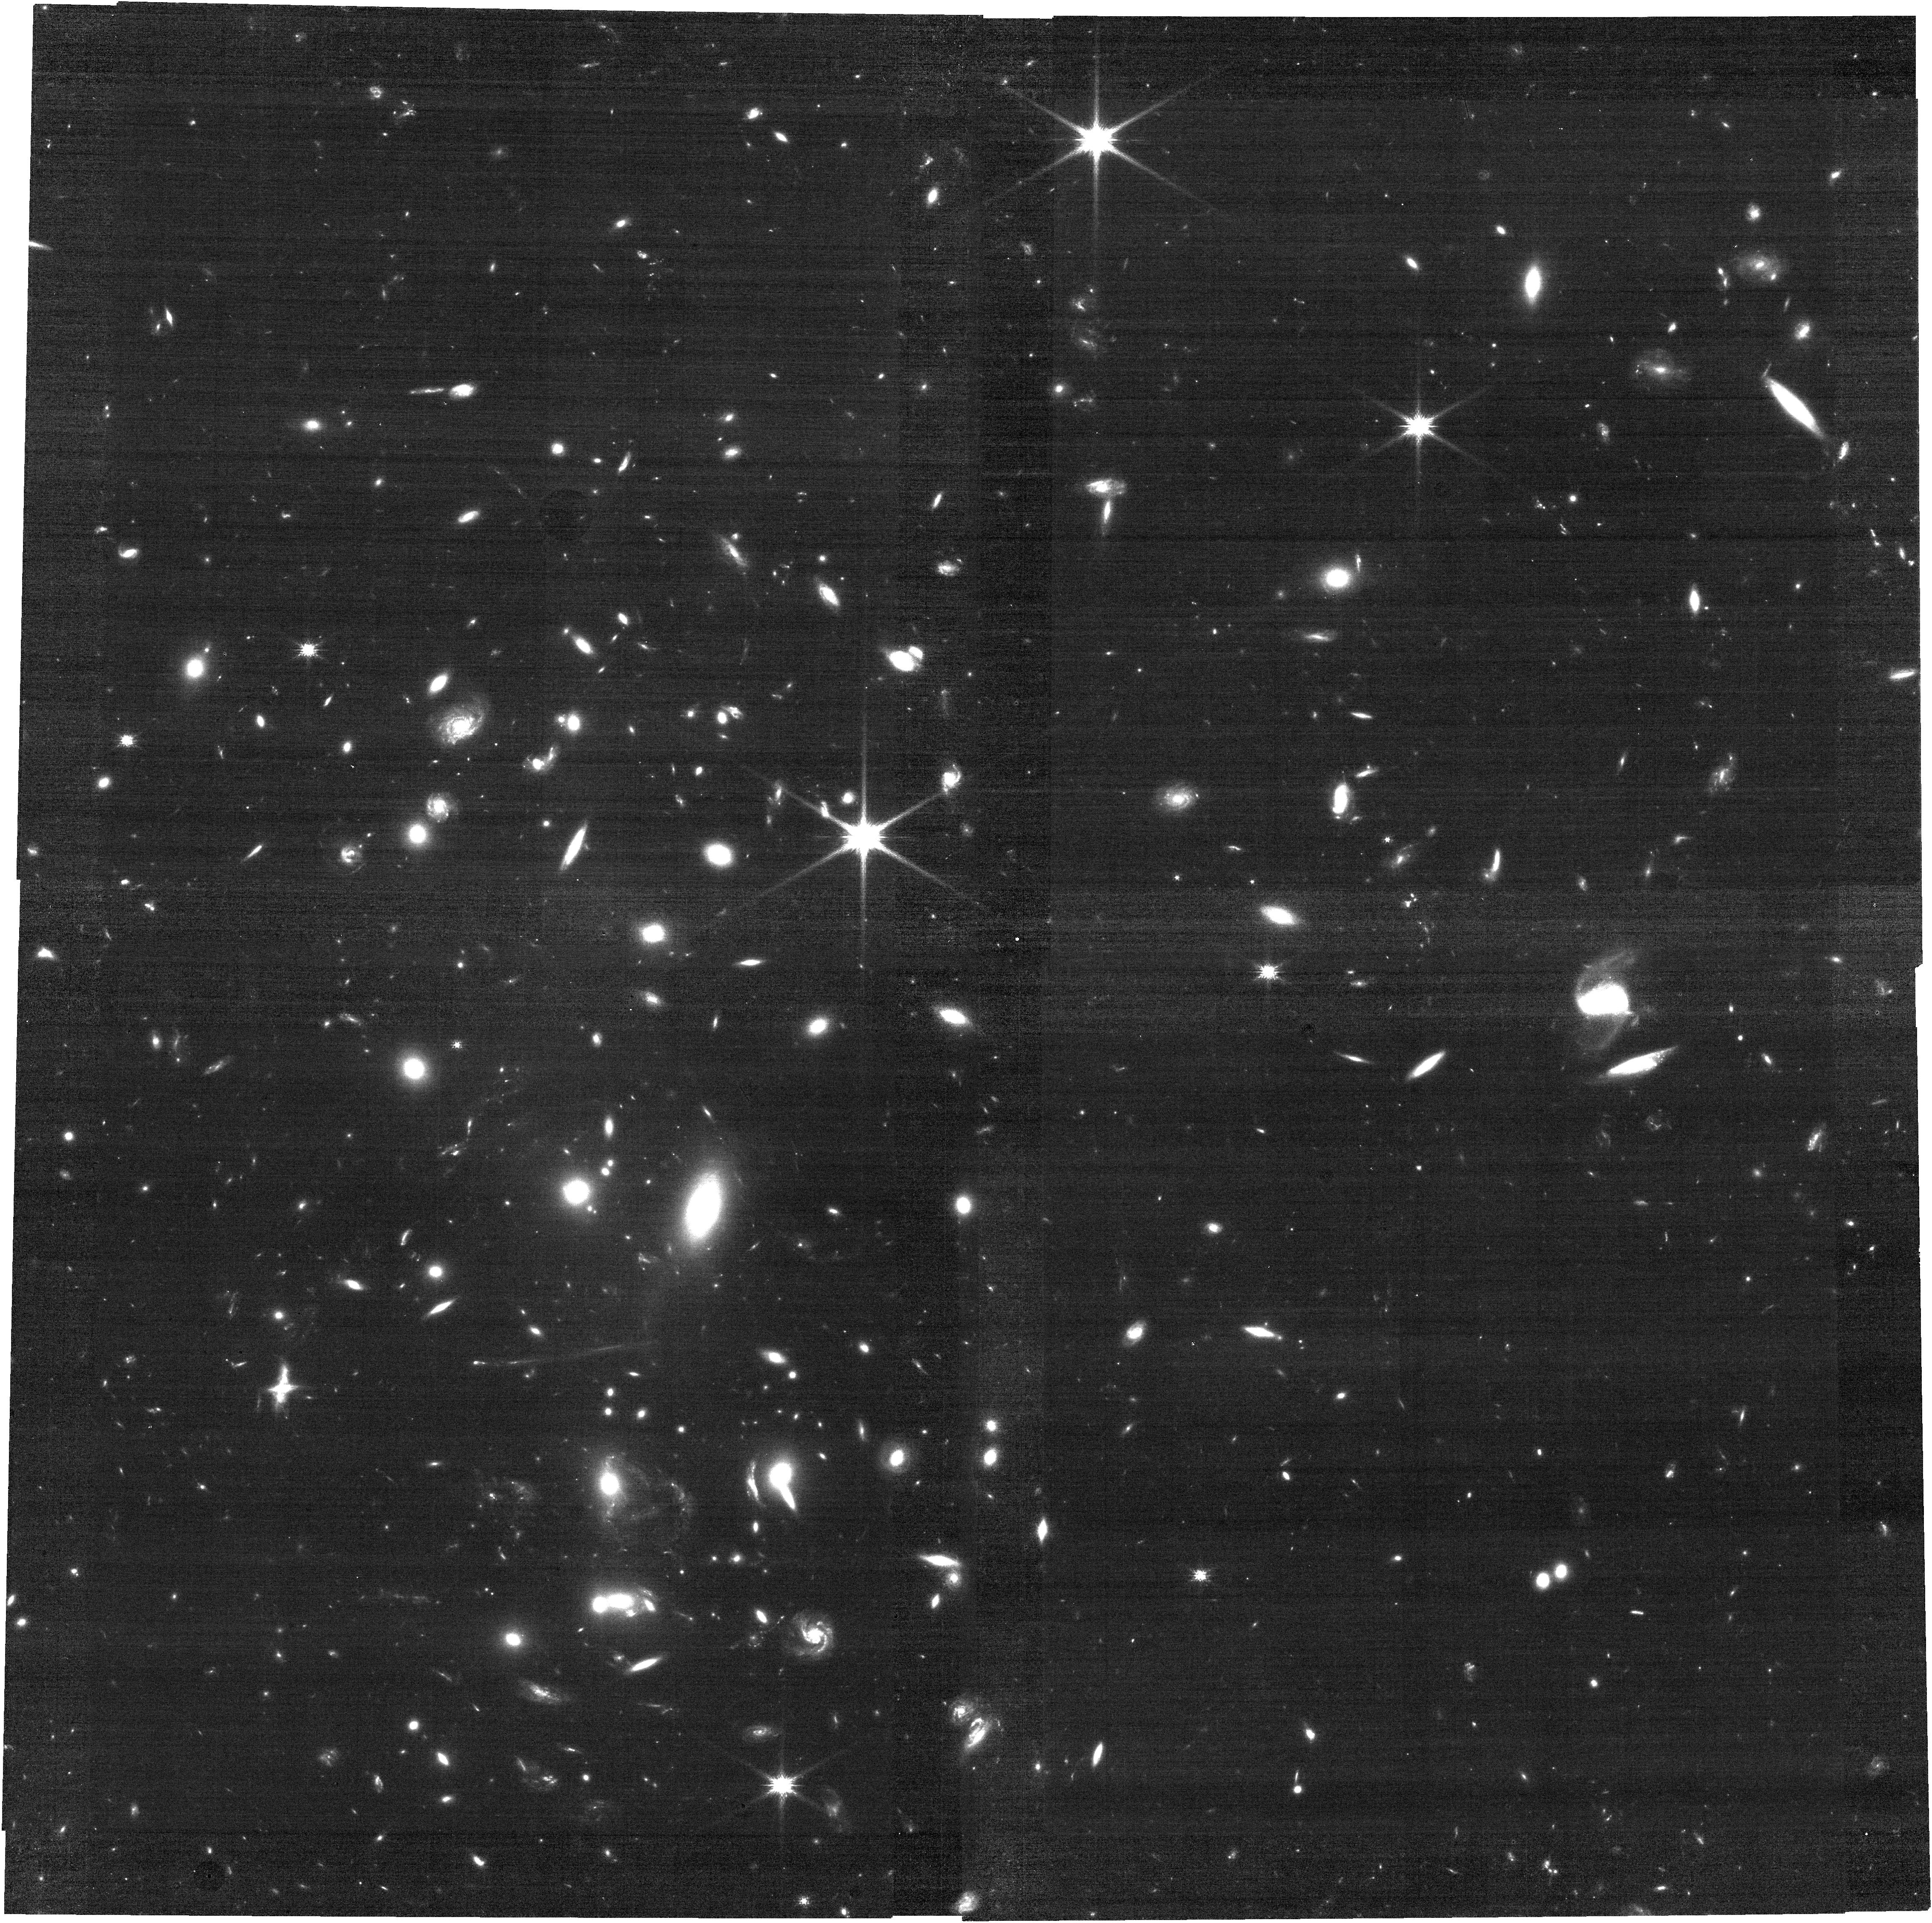
Target: PJ0846
Instrument: NIRCAM
Filter: F115W
Exposure: 31 min
Observation ID: jw06782-o001_t001_nircam_clear-f115w

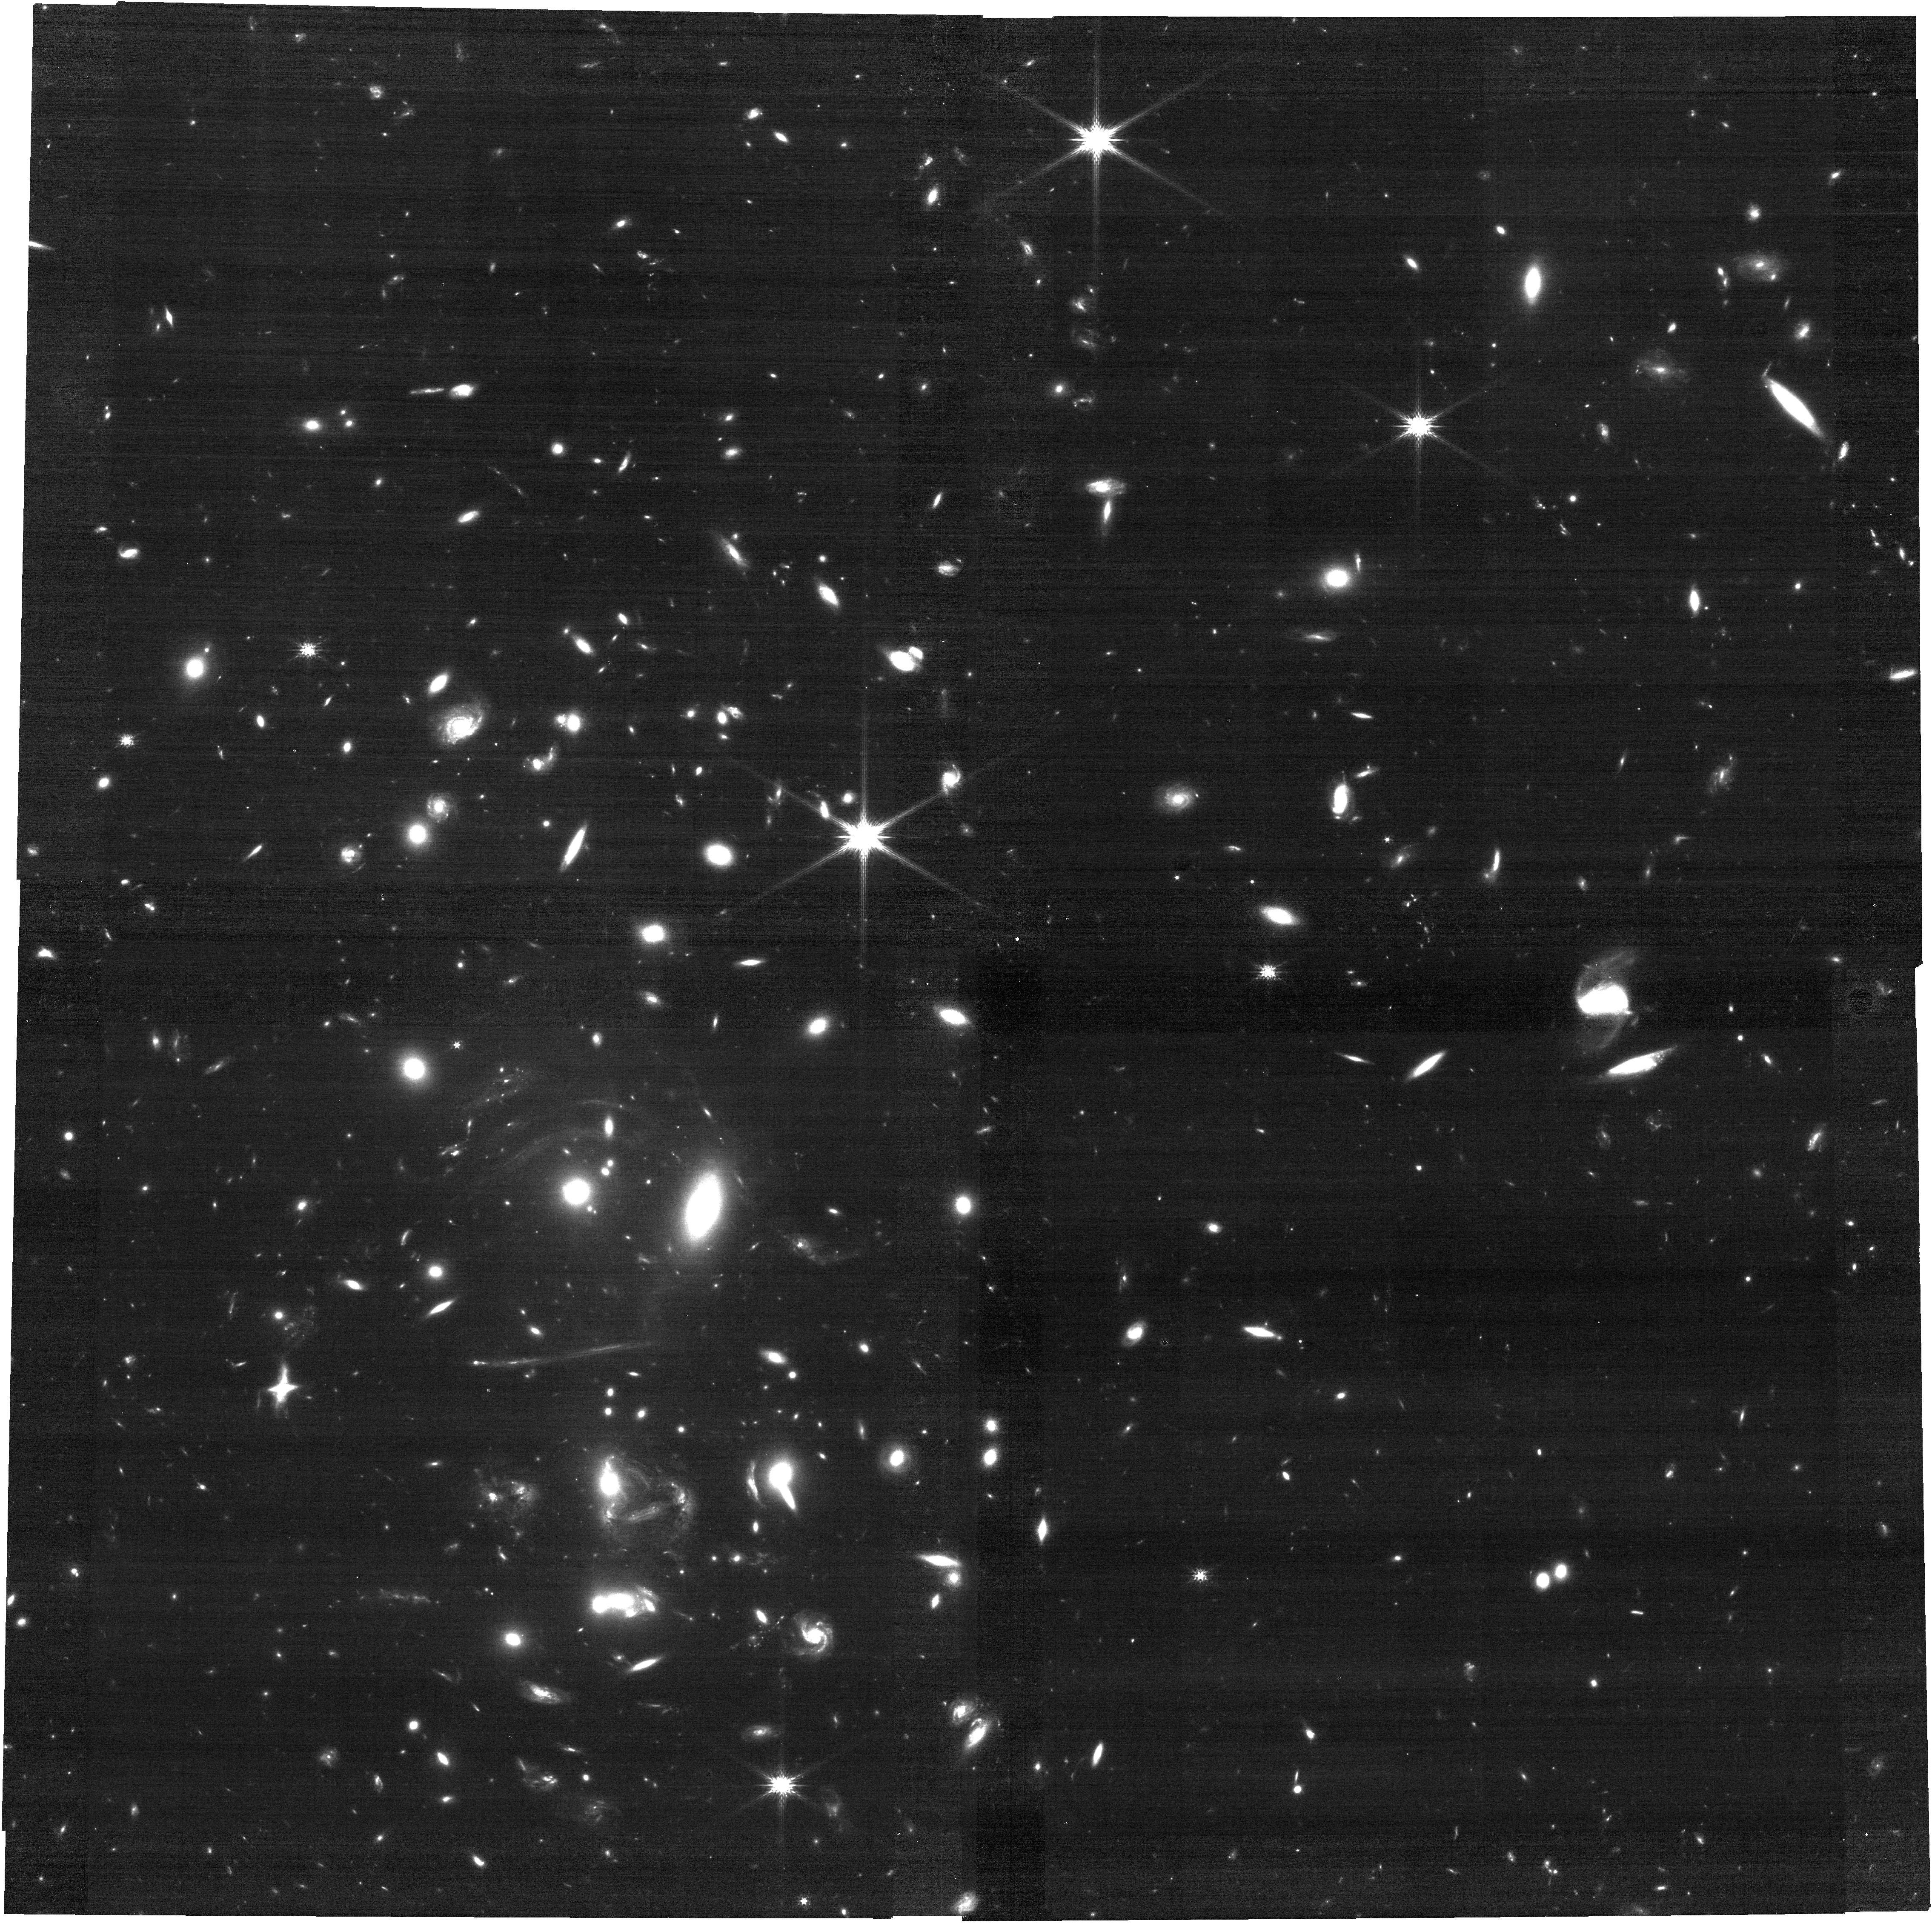
Target: PJ0846
Instrument: NIRCAM
Filter: F150W
Exposure: 24 min
Observation ID: jw06782-o001_t001_nircam_clear-f150w

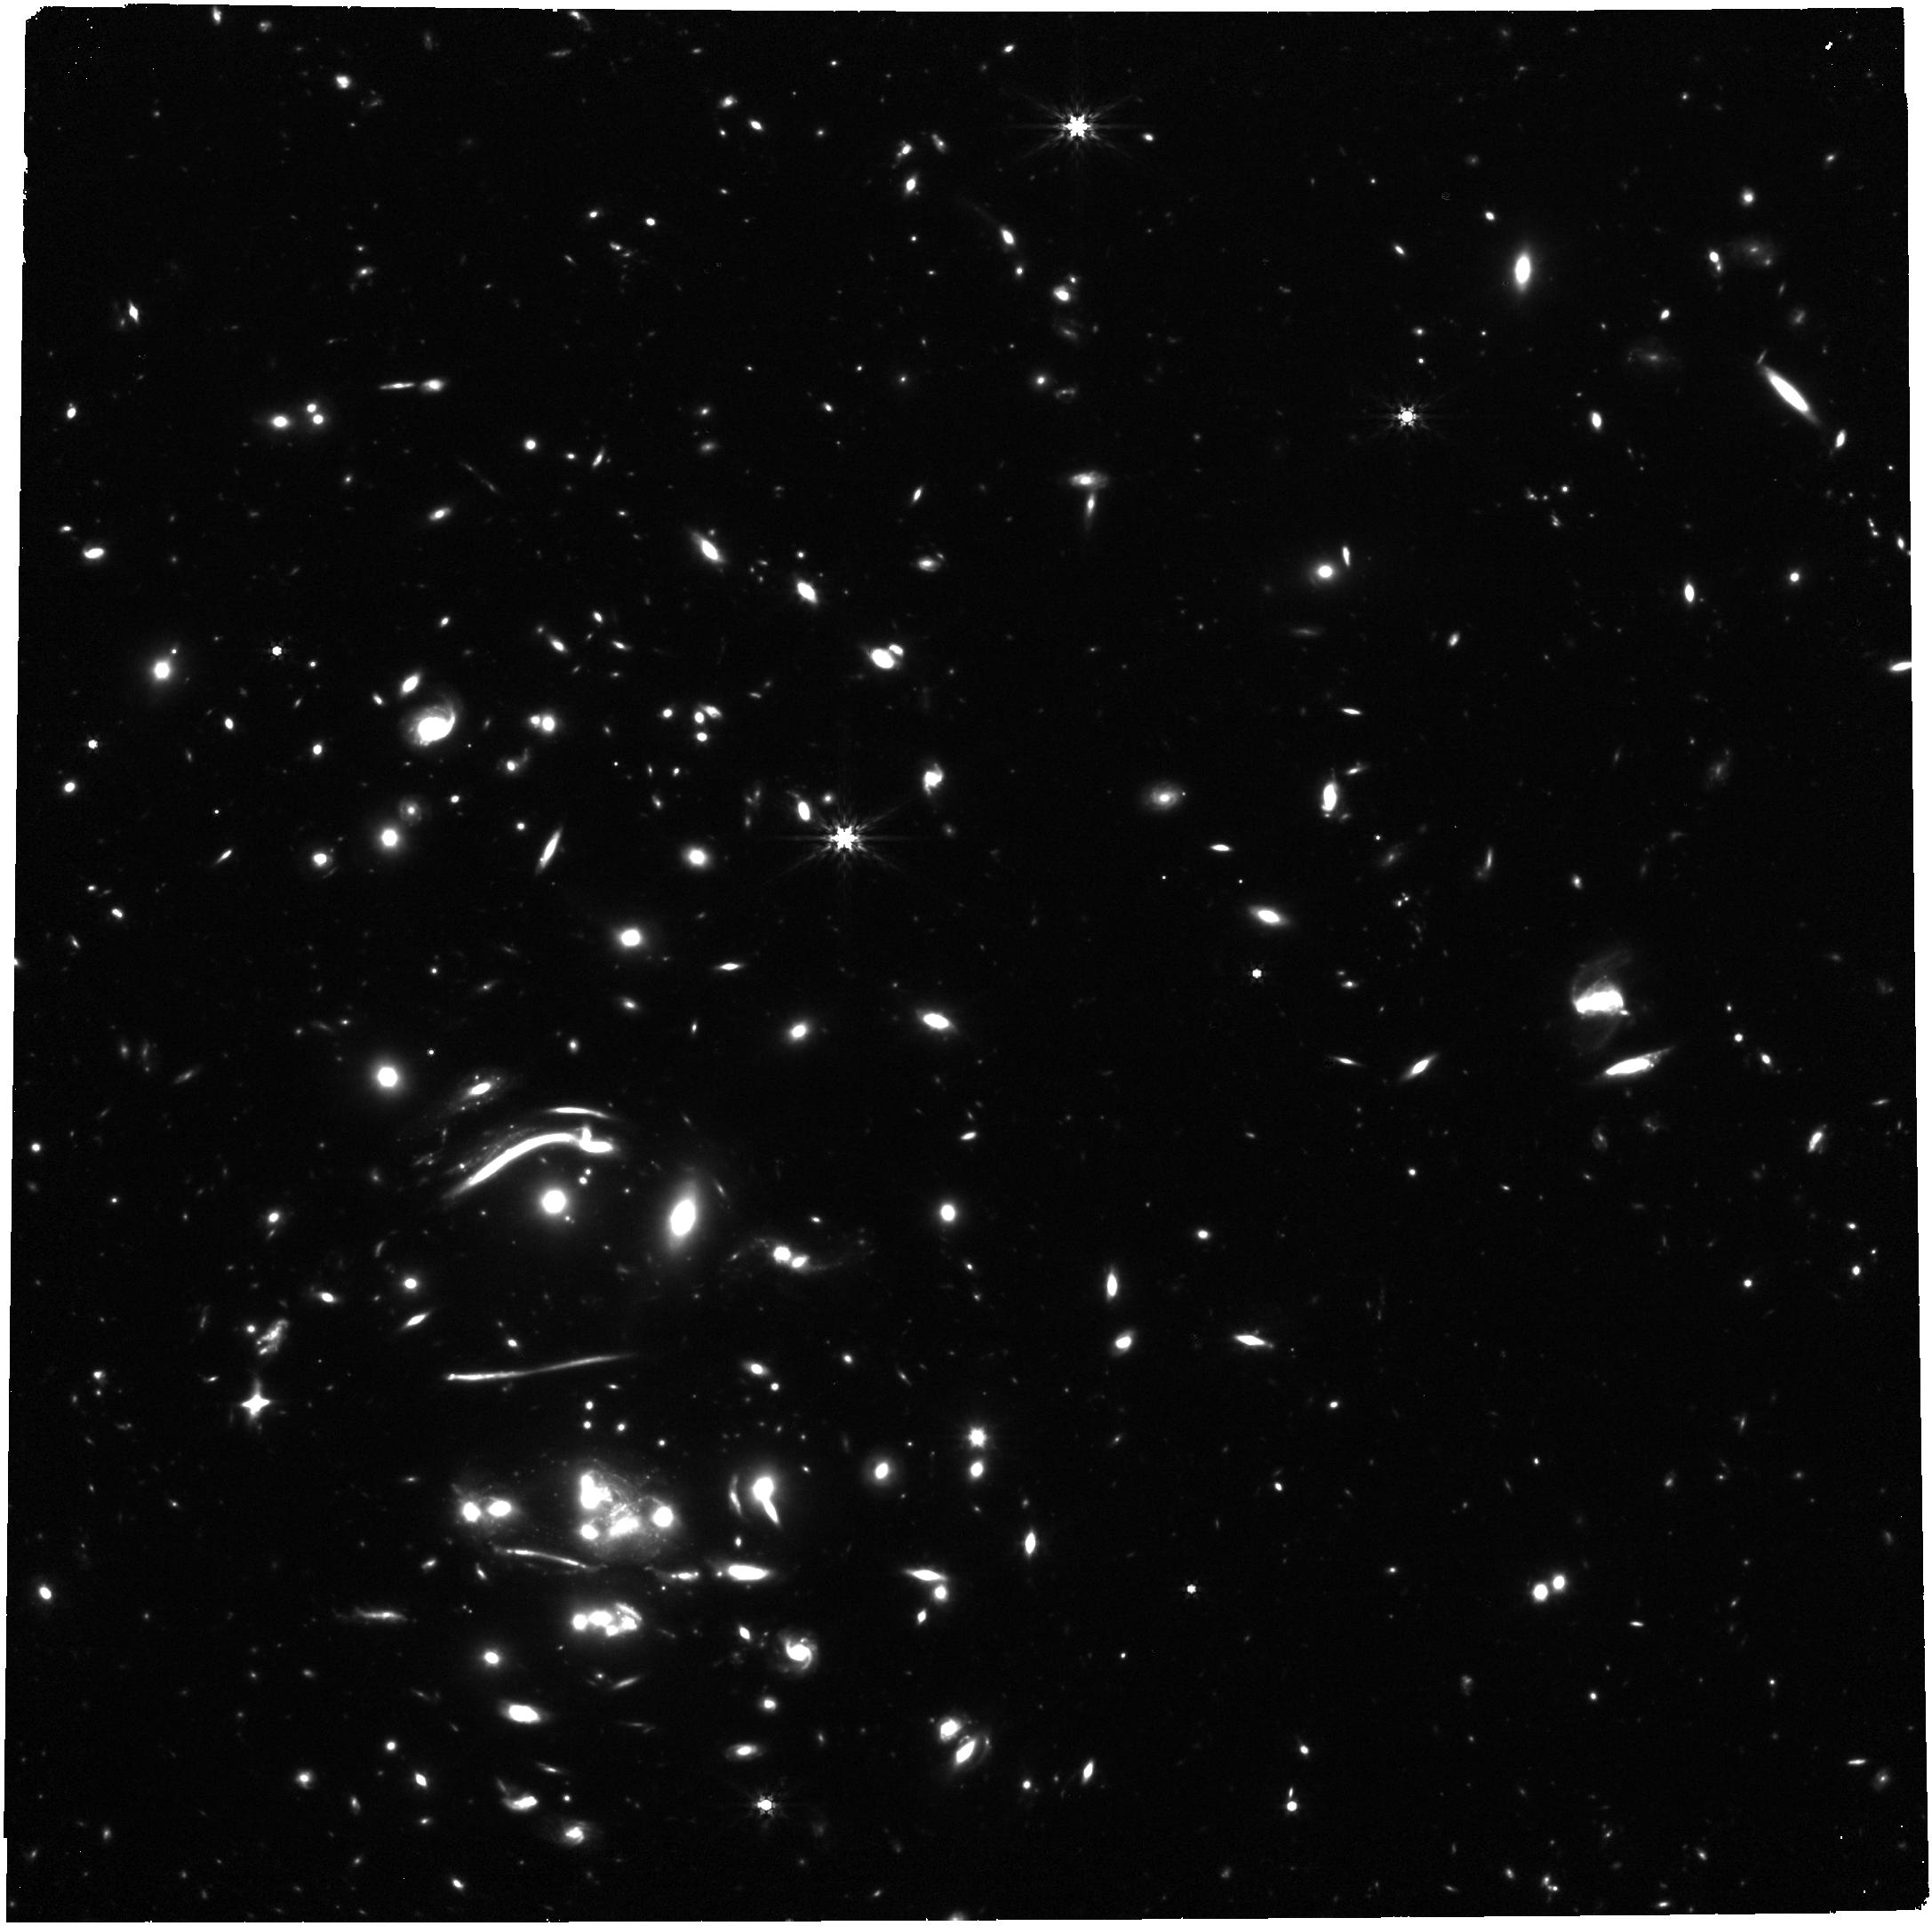
Target: PJ0846
Instrument: NIRCAM
Filter: F444W
Exposure: 49 min
Observation ID: jw06782-o001_t001_nircam_clear-f444w

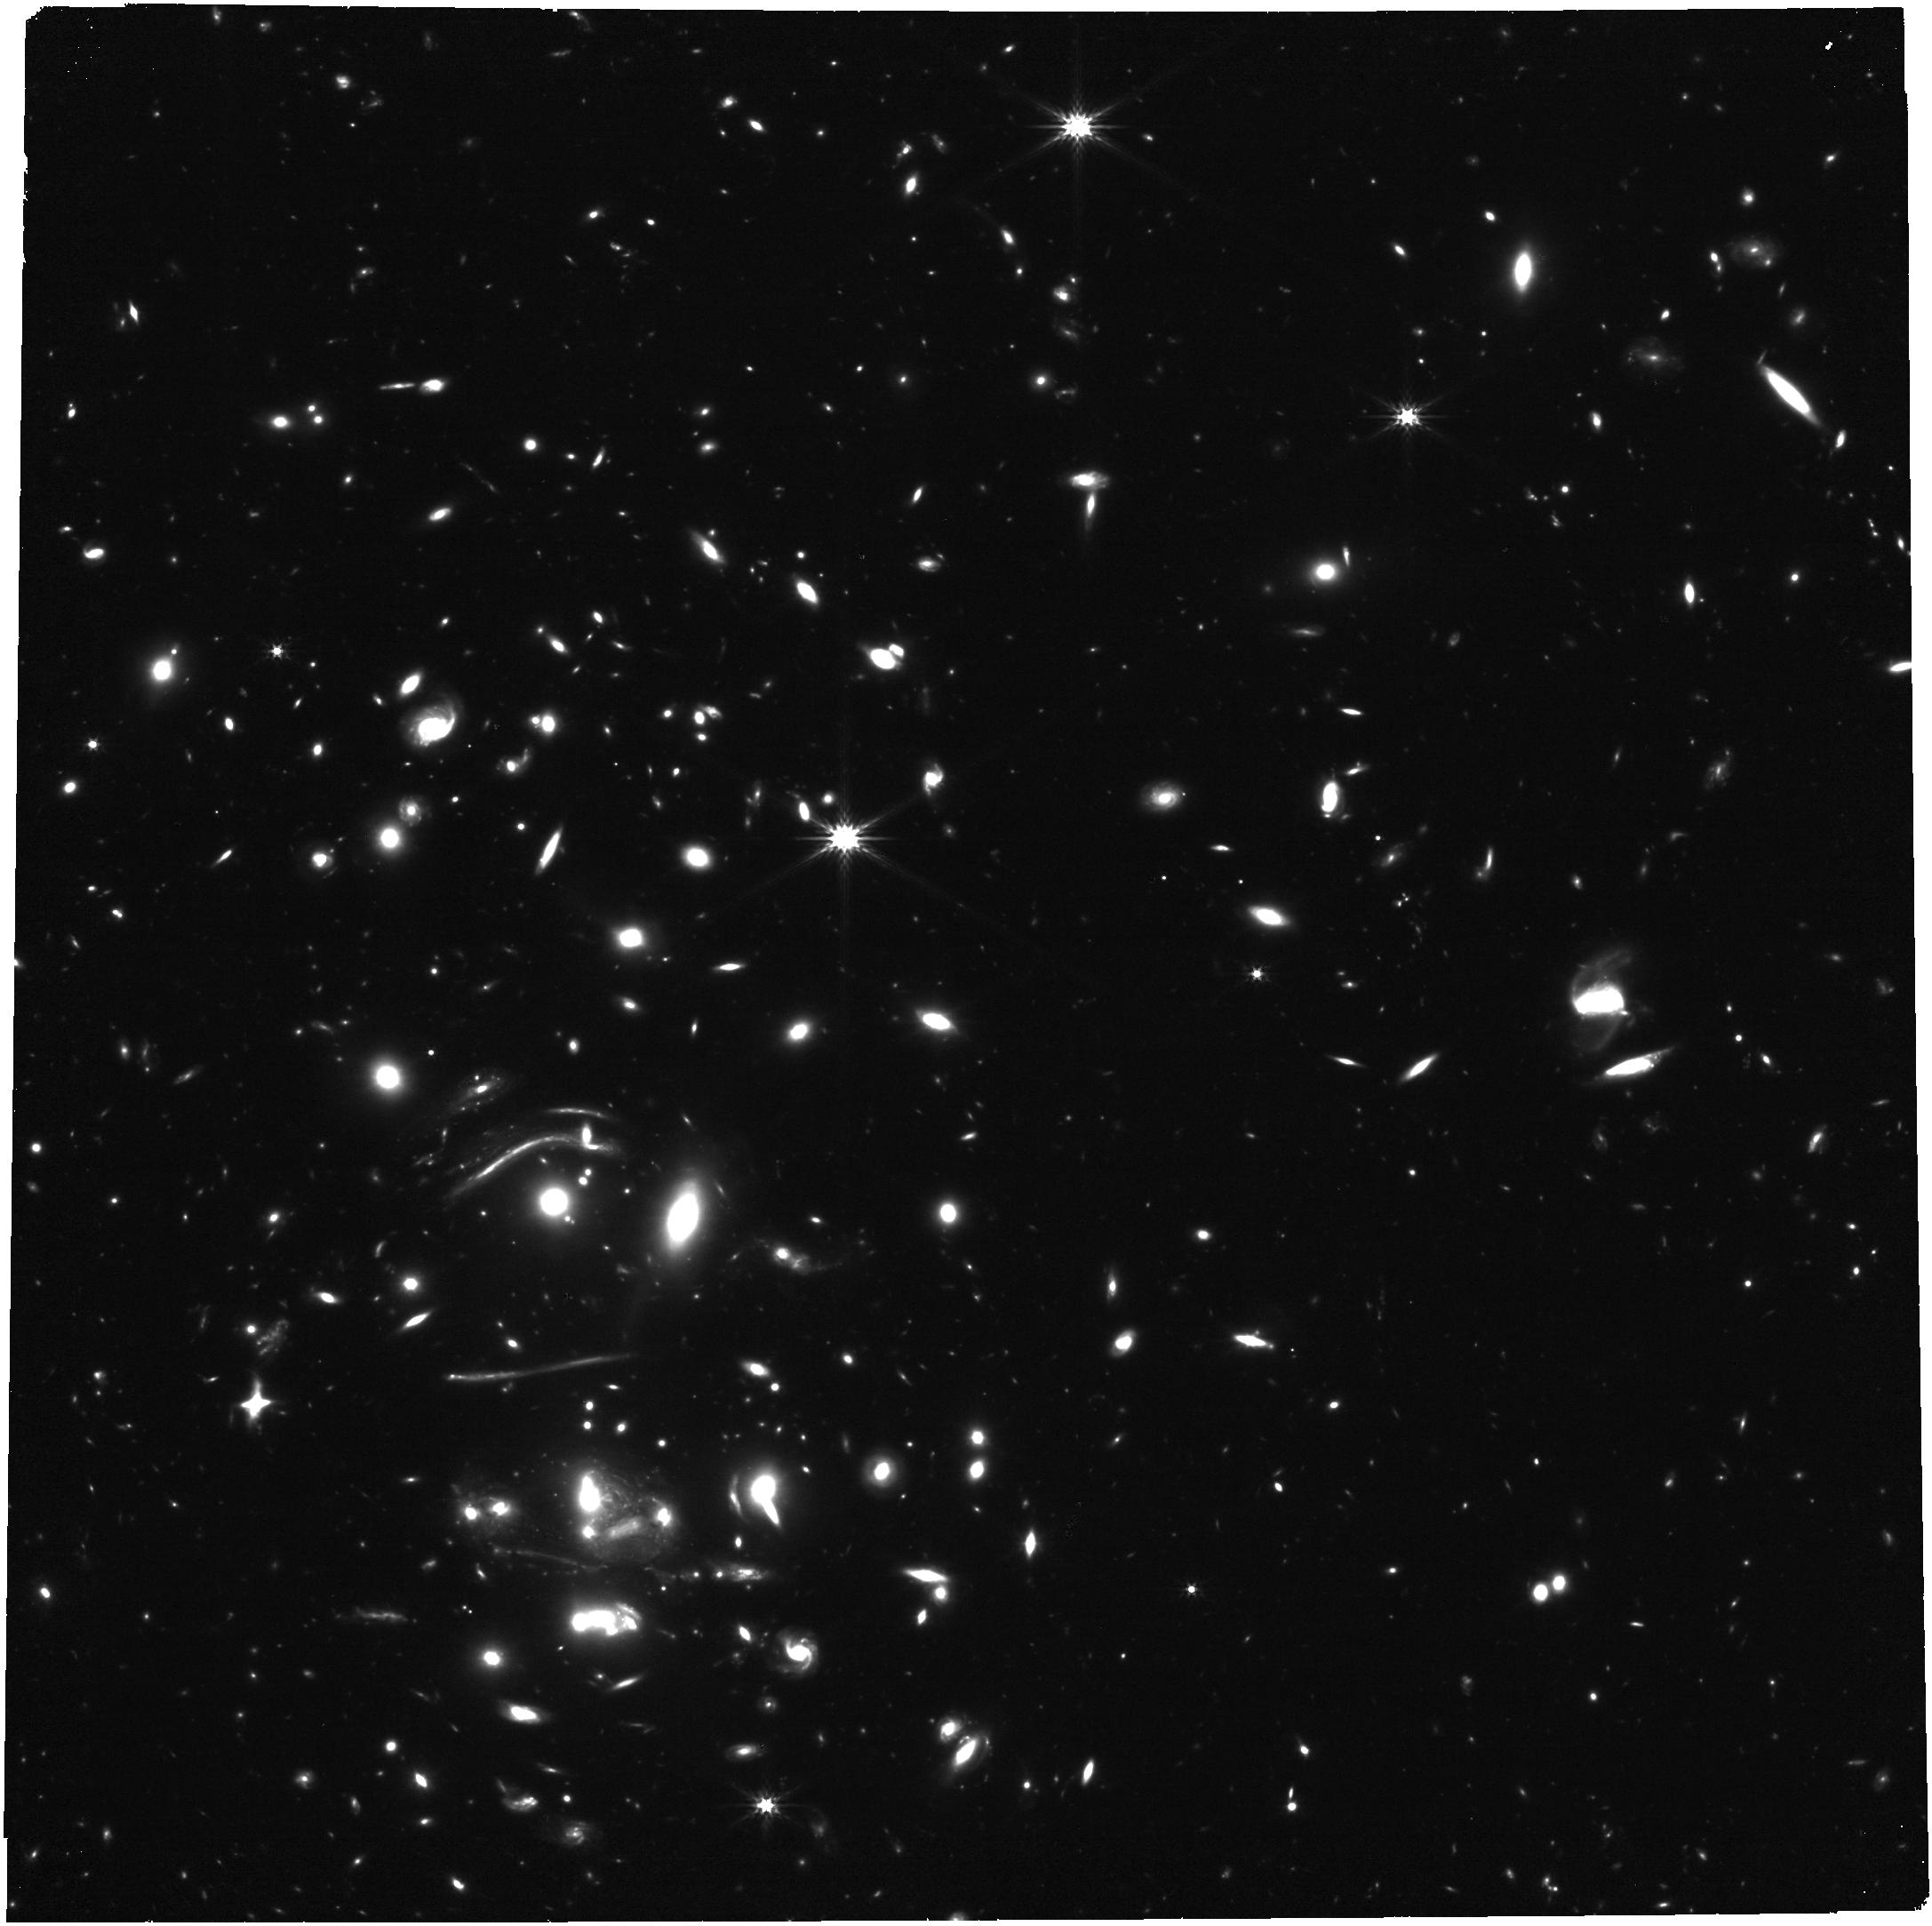
Target: PJ0846
Instrument: NIRCAM
Filter: F277W
Exposure: 31 min
Observation ID: jw06782-o001_t001_nircam_clear-f277w

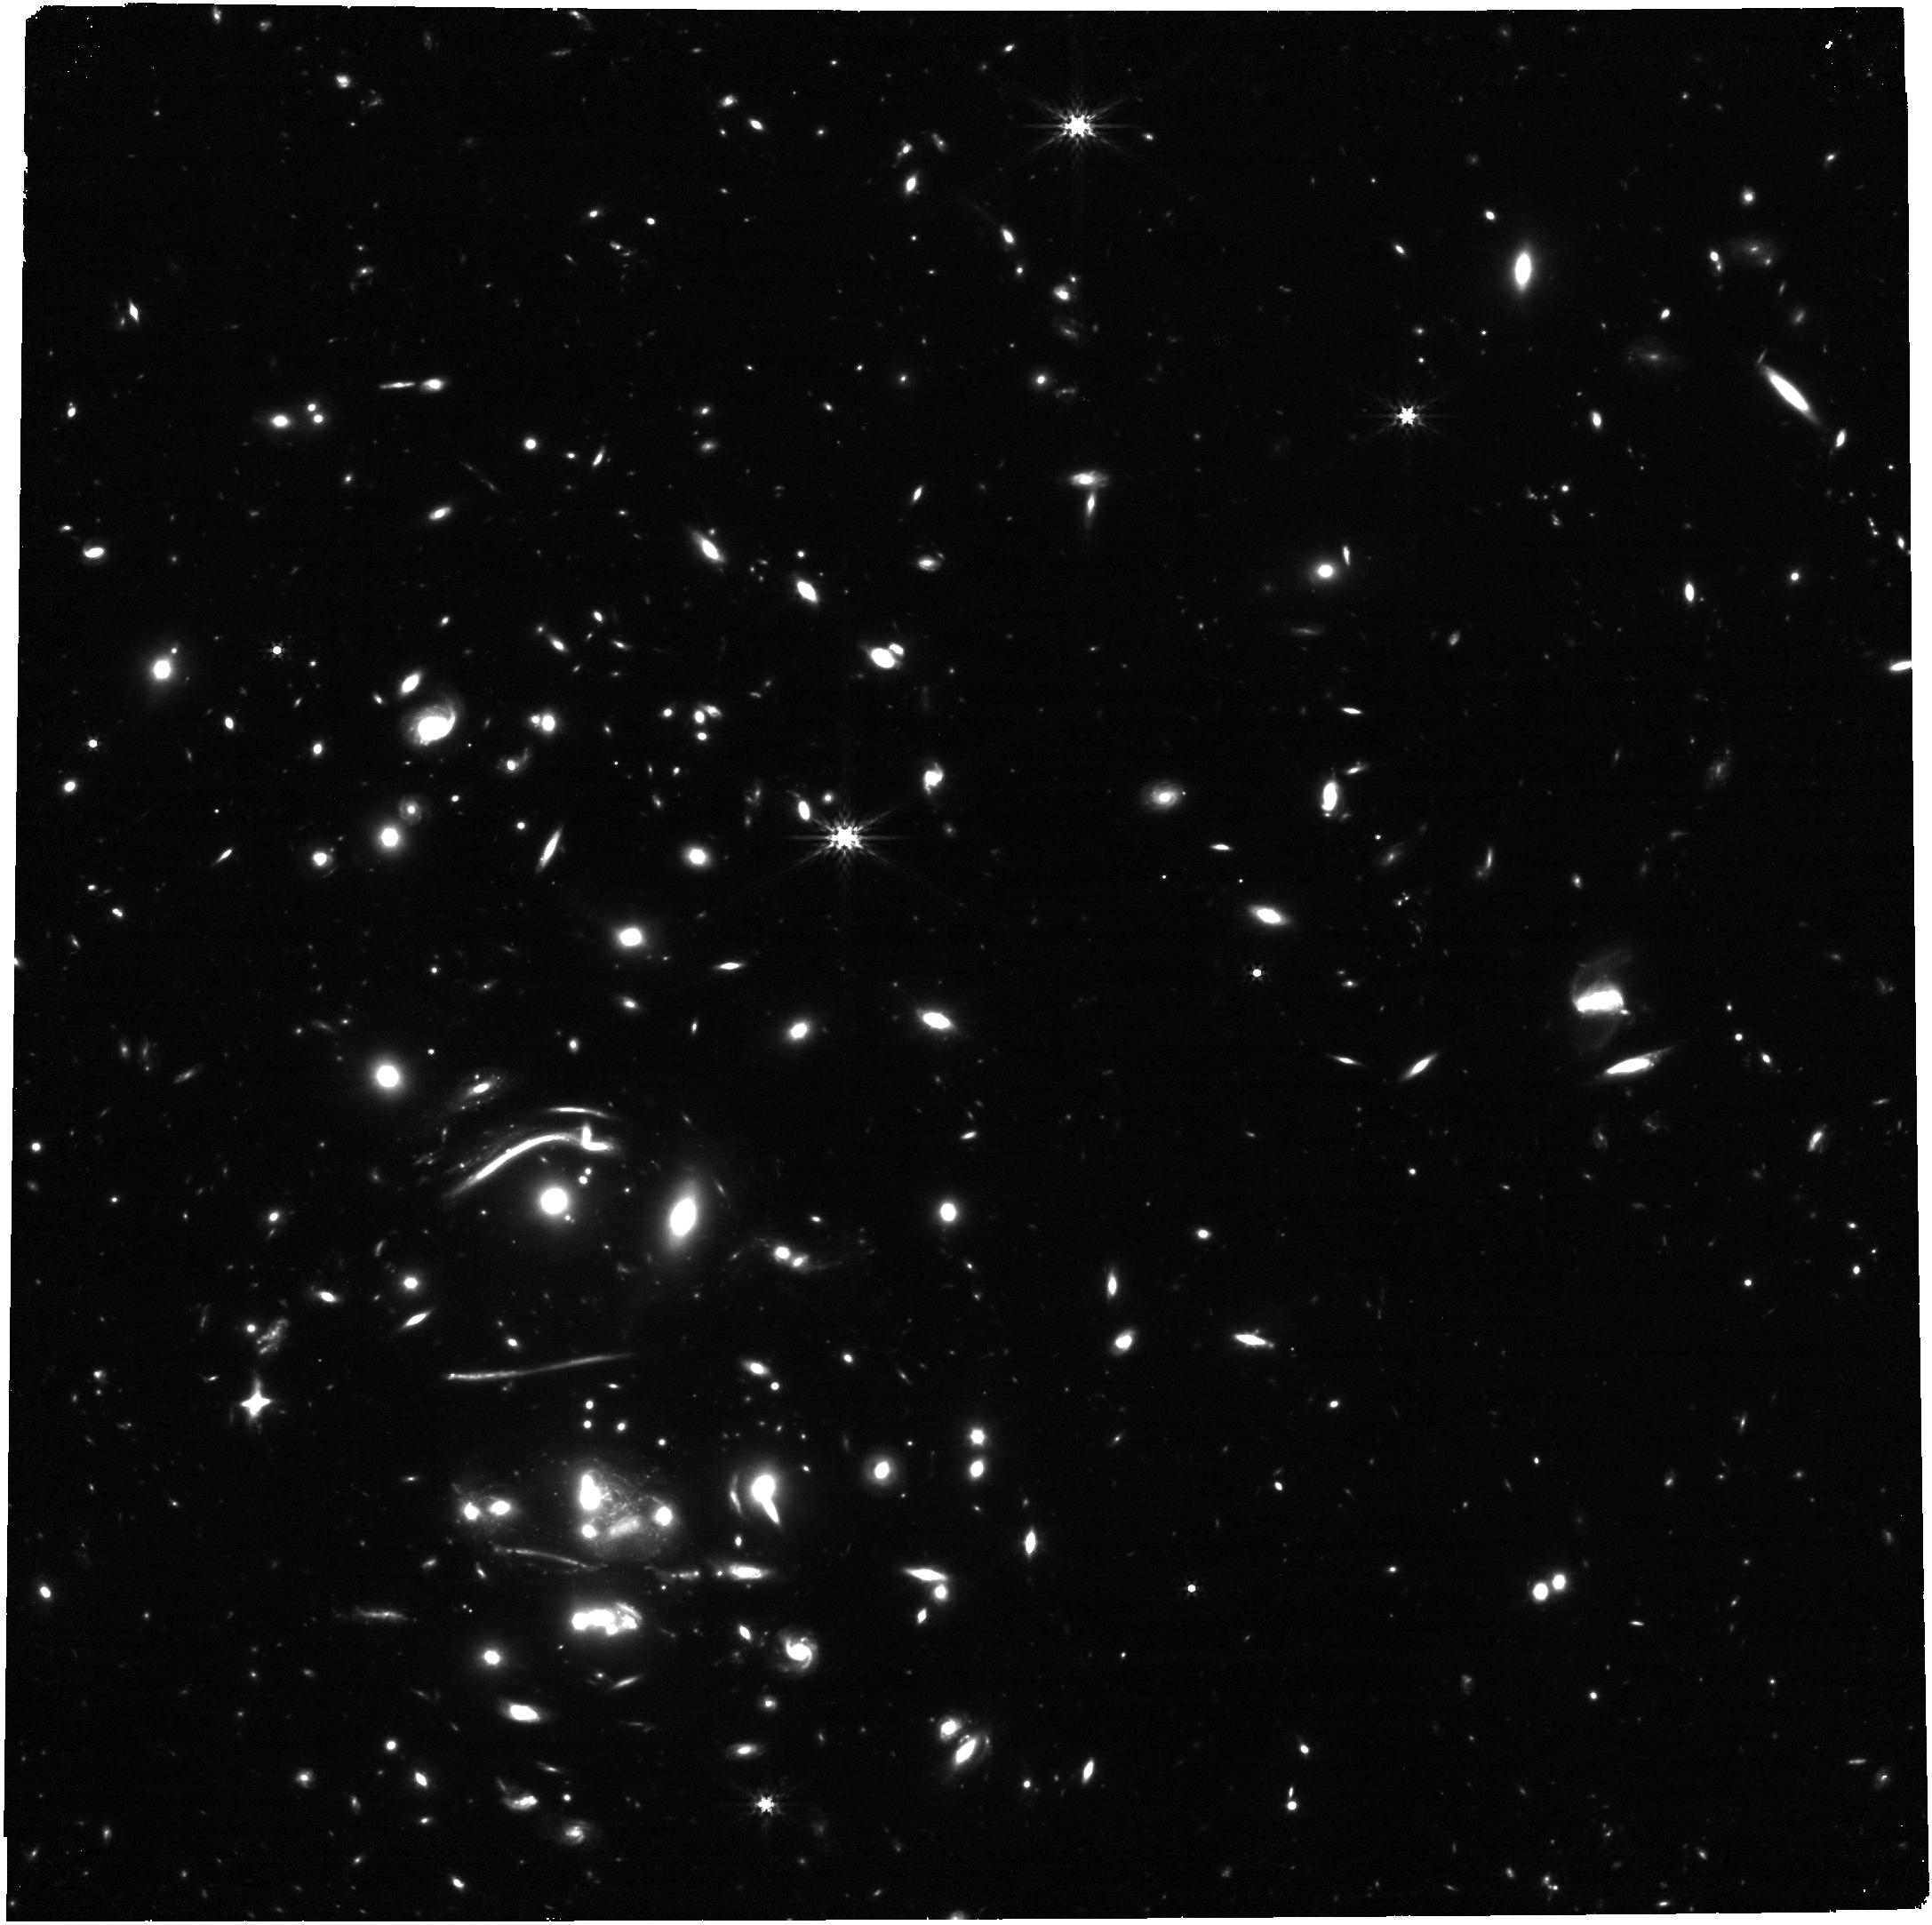
Target: PJ0846
Instrument: NIRCAM
Filter: F356W
Exposure: 24 min
Observation ID: jw06782-o001_t001_nircam_clear-f356w

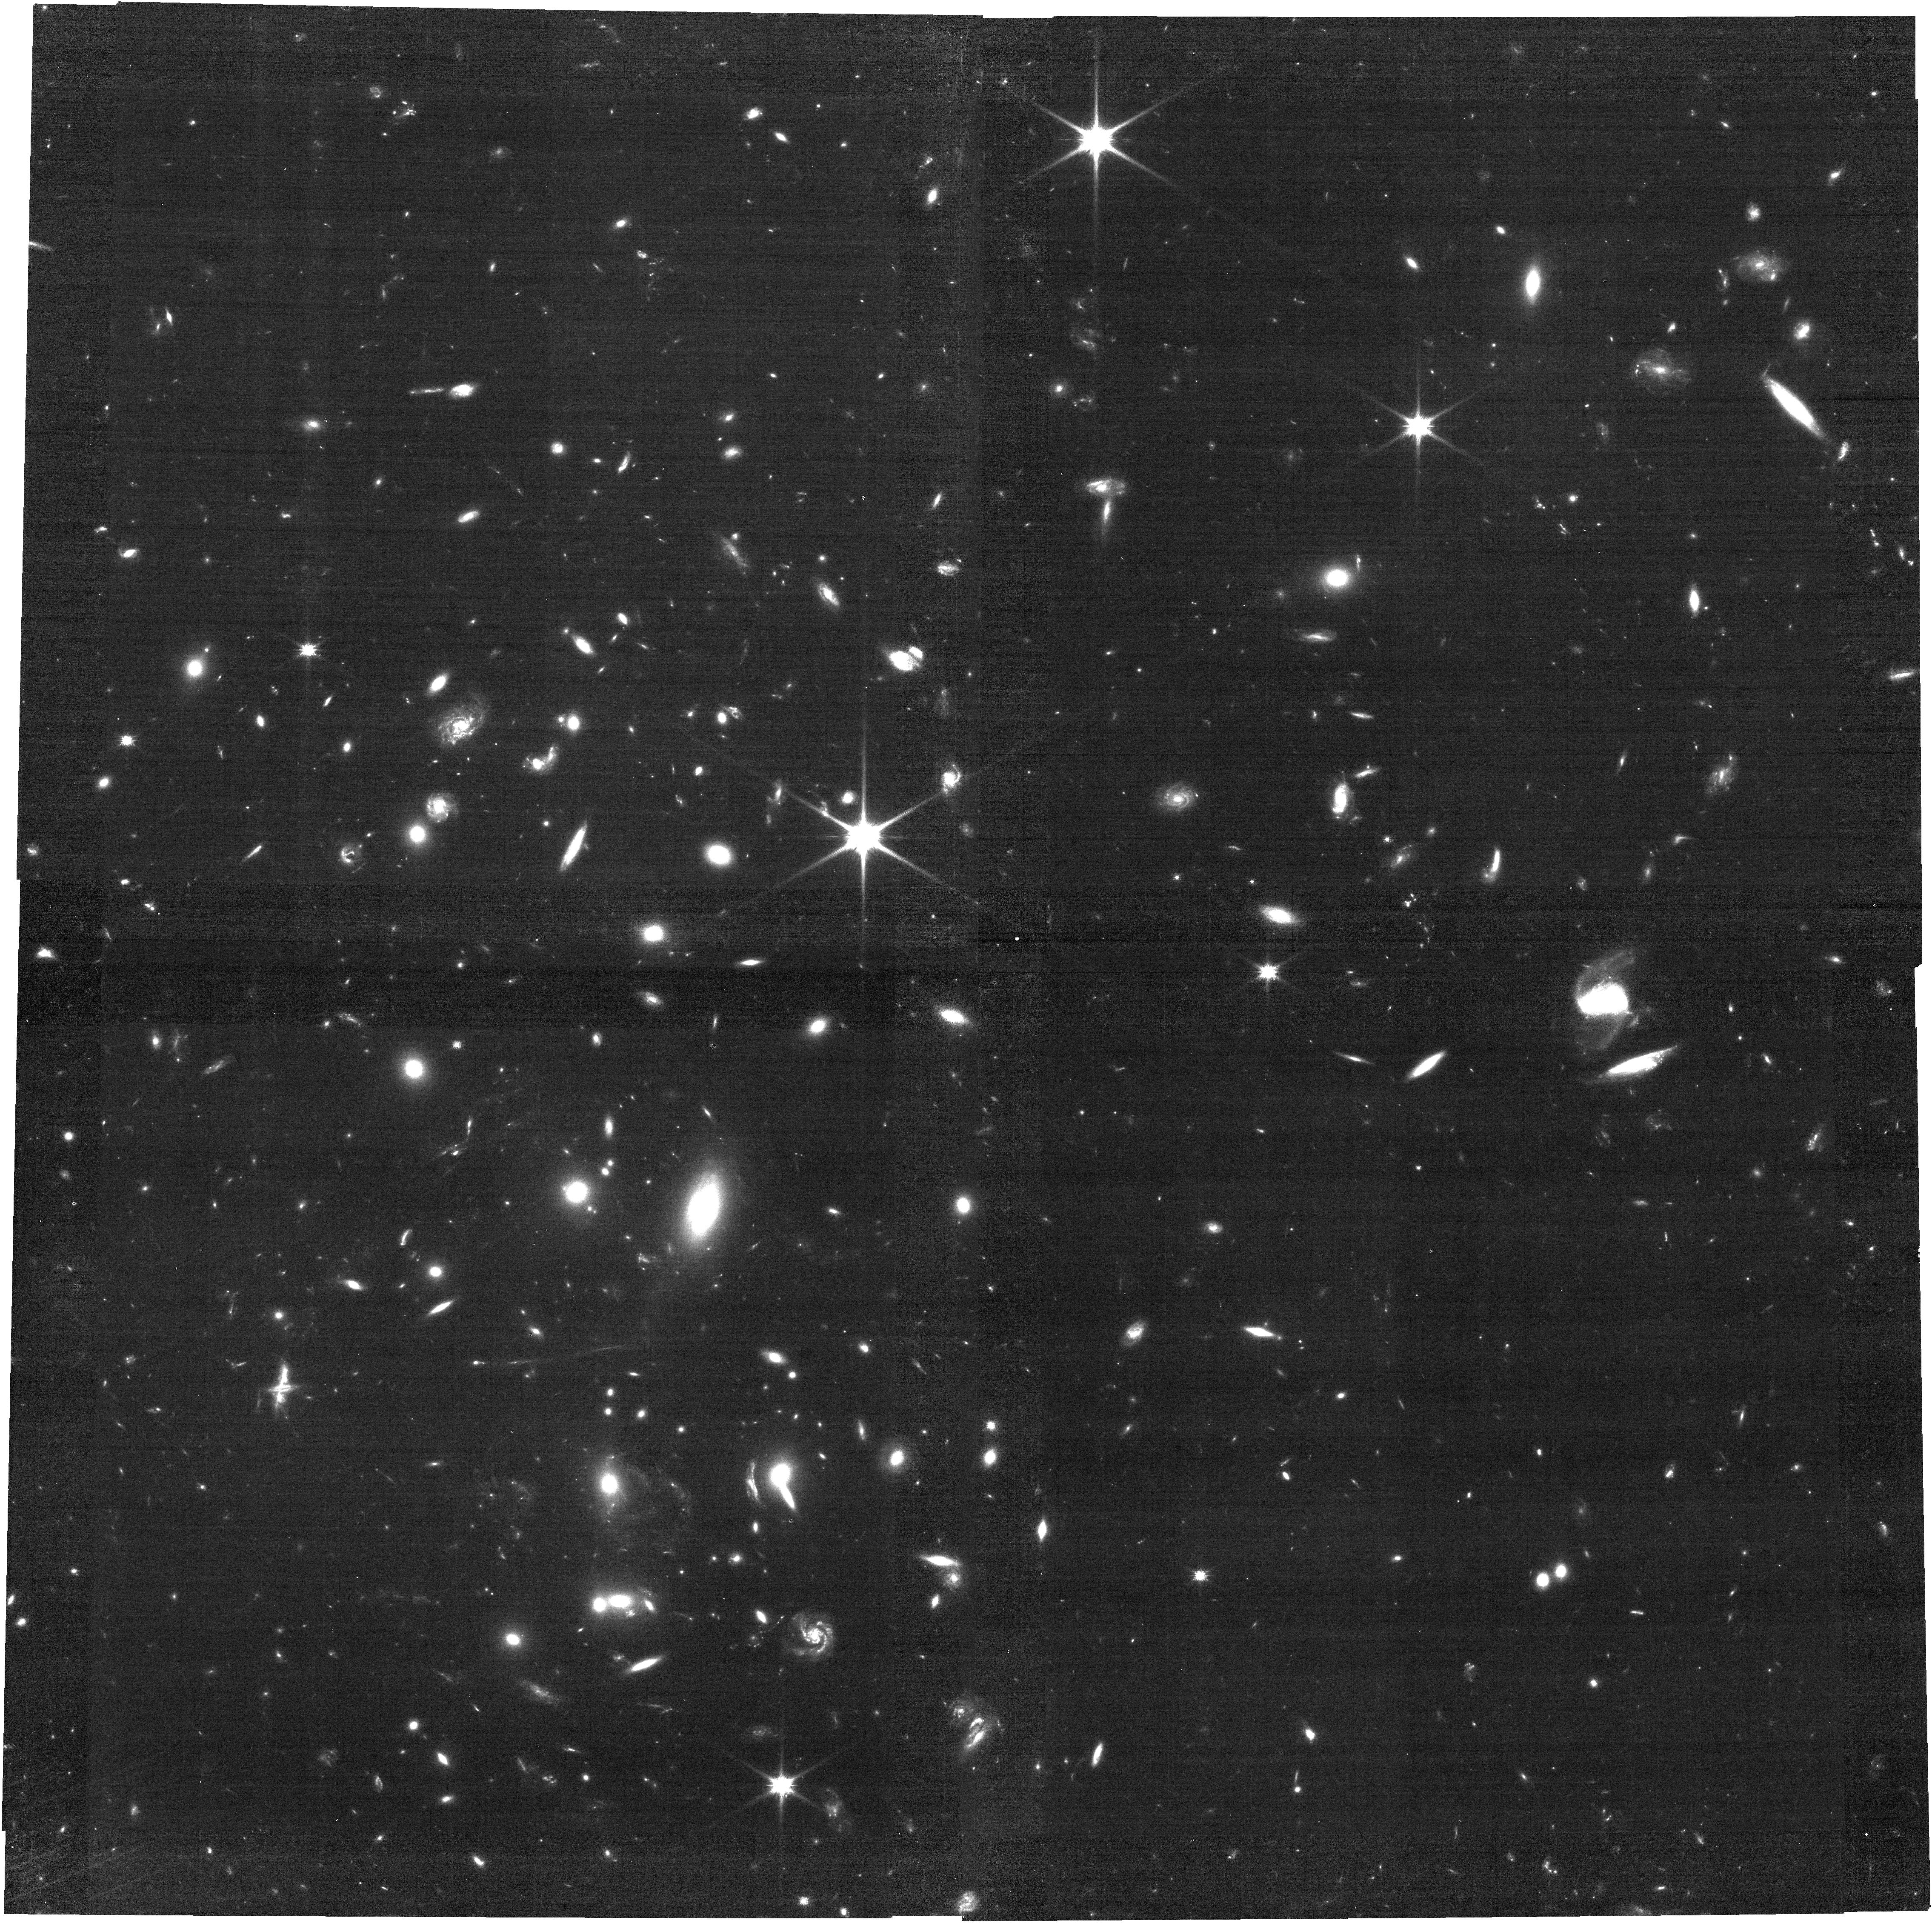
Target: PJ0846
Instrument: NIRCAM
Filter: F090W
Exposure: 49 min
Observation ID: jw06782-o001_t001_nircam_clear-f090w

Resolving fuel and products of SF in a lensed dusty protocluster core at z=2.7 (PI: Foo, Nicholas)

Here we propose a VLA+JWST joint program to simultaneously characterize the molecular gas properties and the obscured/unobscured stellar populations within a Planck-selected strongly lensed, gas-rich protocluster, J08. J08 hosts at least 11 dusty star-forming galaxies (DSFGs) all at z=2.66, within 300 kpc and total SFR > 5000 Ms/yr. J08 offers a valuable opportunity to study gas-rich environmental effects on galaxy evolution and assembly at Cosmic Noon. We seek Ka observations in B and D configuration to image the CO(1-0) line emission across this overdense field. We propose to conduct for the first time in a gas-rich z>1 overdensity, a spatially resolved non-LTE radiative transfer multi-line modeling with a full sampling of the [CI] and CO line and dust spectral energy distribution at 100s pc scales. Existing 0.2" ALMA data covering CO(3-2;7-6;8-7) and both [CI] lines requires the proposed wellcalibrated CO(1-0) line as the last missing piece to effectively anchor the CO SLED. JWST NIRCam imaging will be used to obtain the needed spectral coverage (restframe 0.25 - 1.2m) to conduct stellar SED fitting to investigate the gas-to-stellar mass fraction and positions on/off the star-forming main sequence relative to other protocluster members and field galaxies. NRAO proposal ID: VLA/25A-310